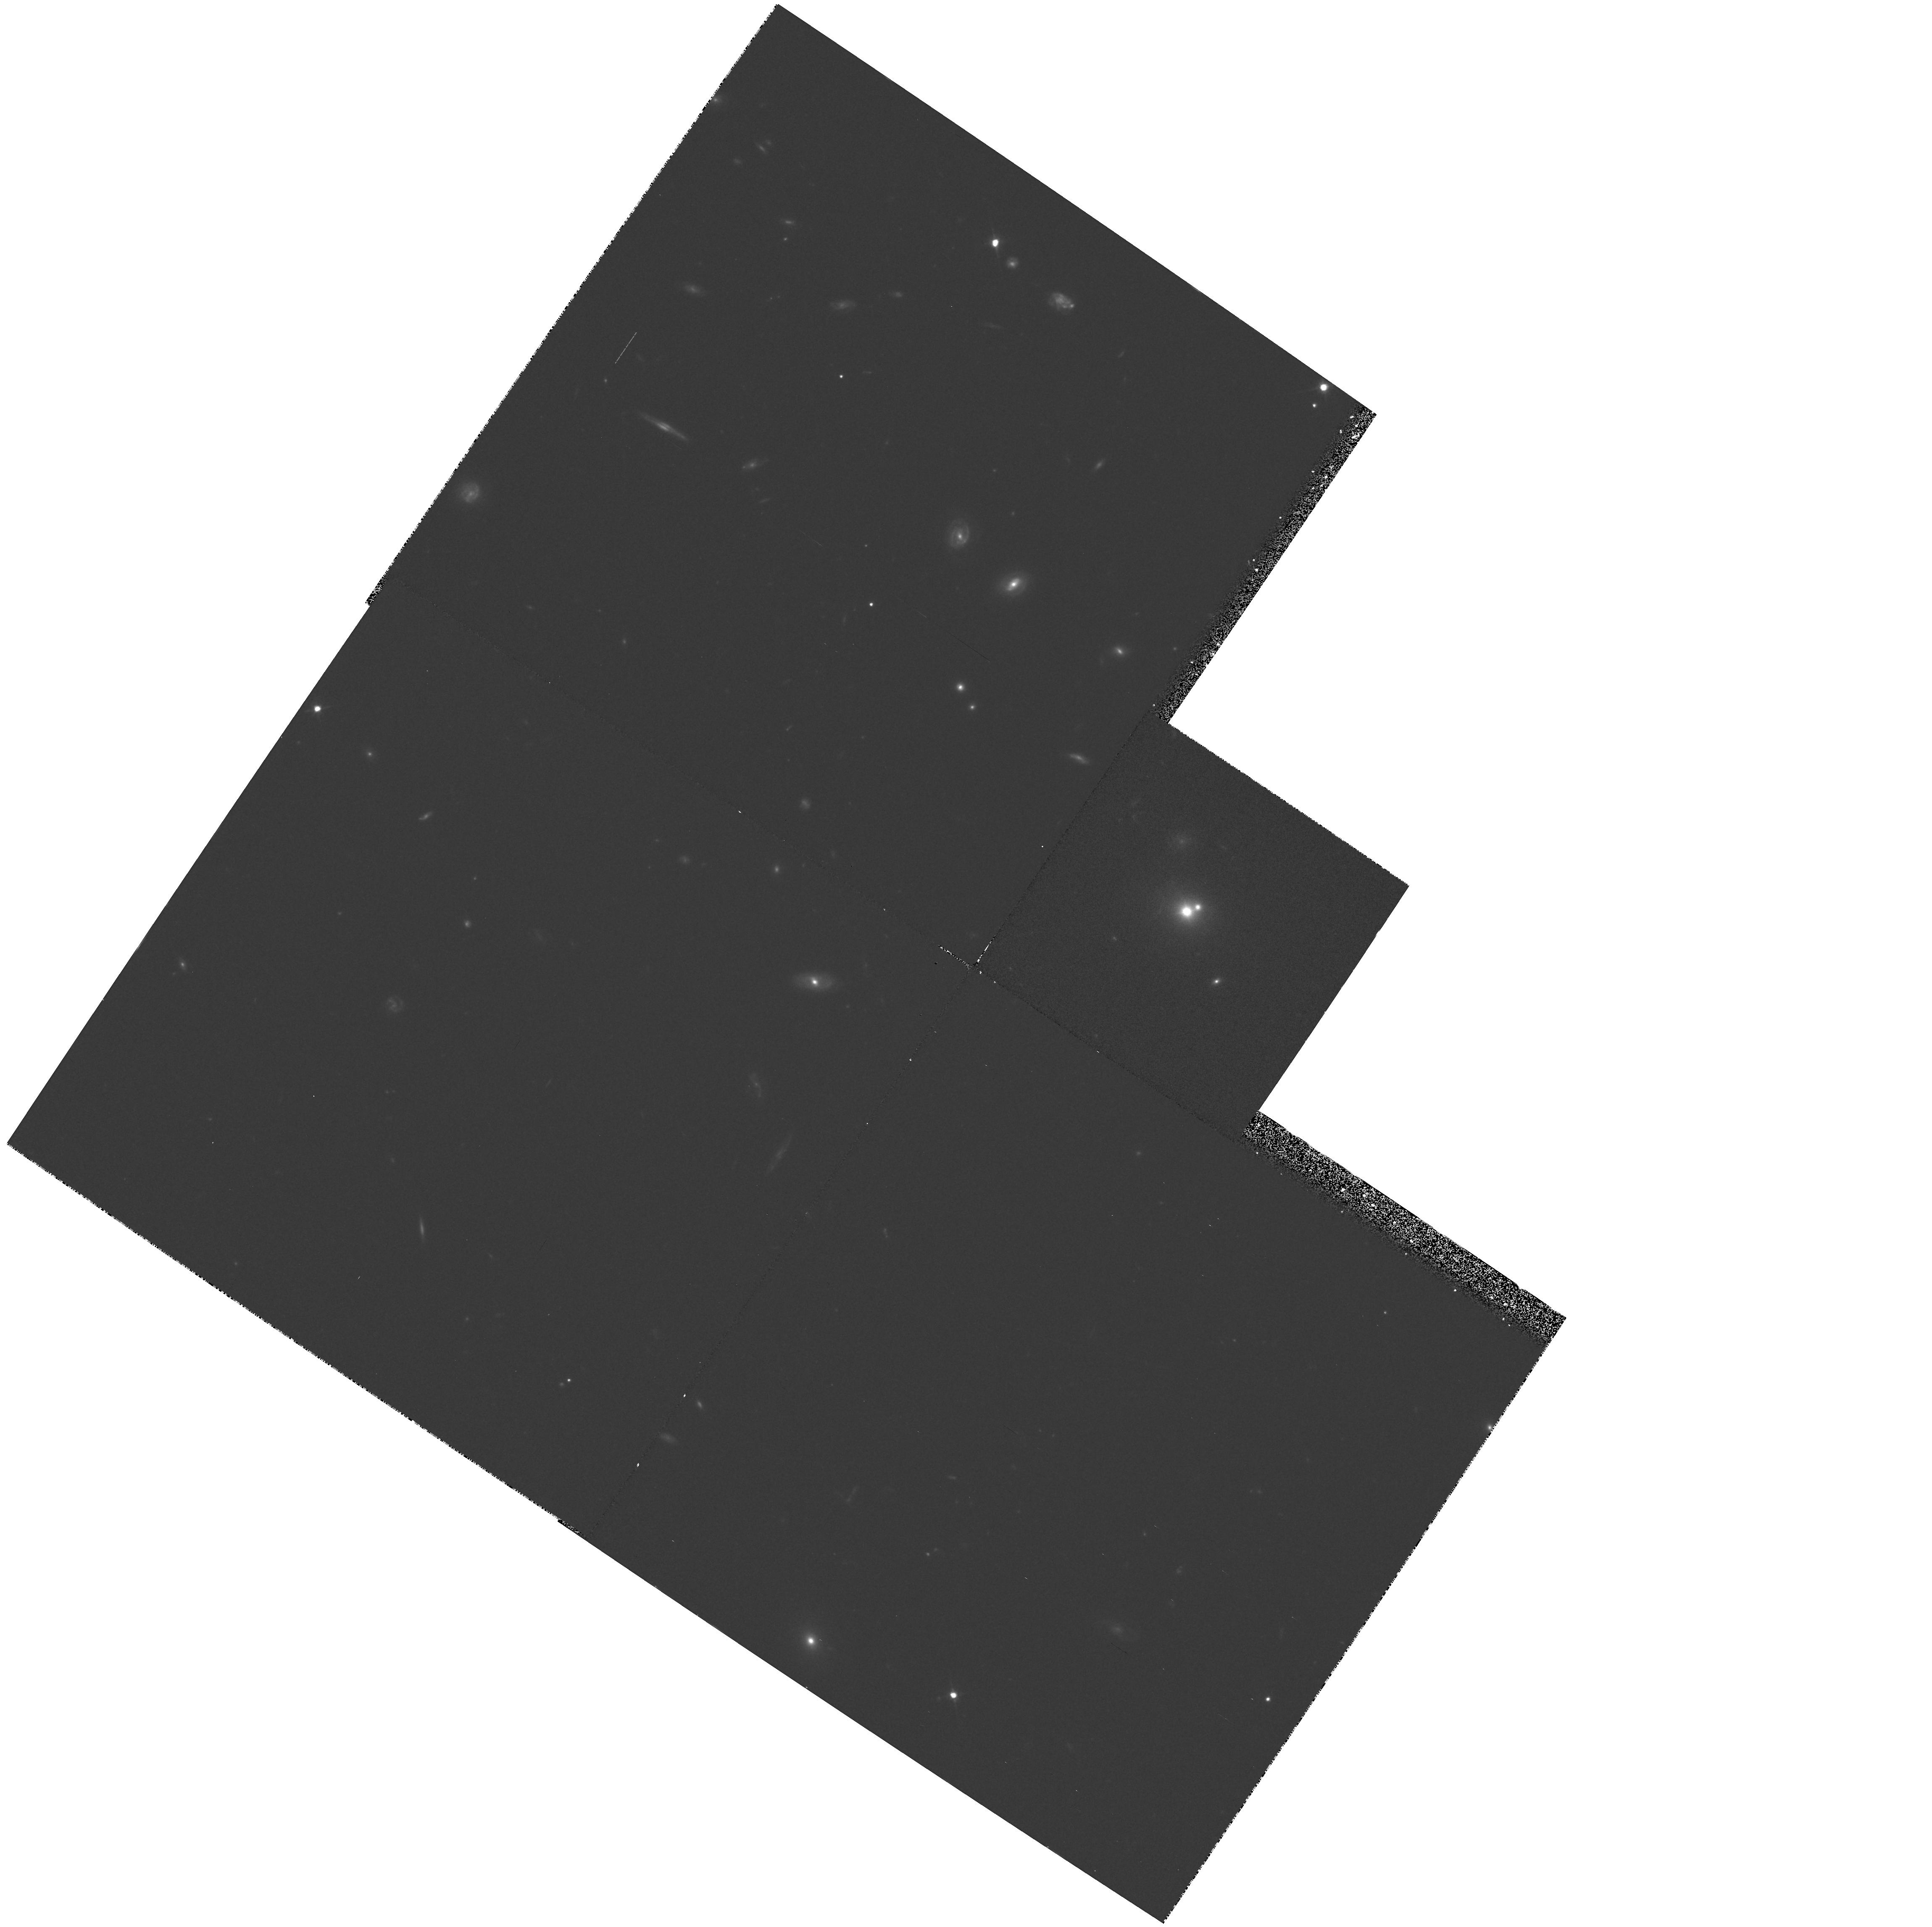
Target: PHL1093
Instrument: WFPC2/PC
Filter: F702W
Exposure: 30 min
Observation ID: hst_5143_01_wfpc2_pc_f702w_u2fs01

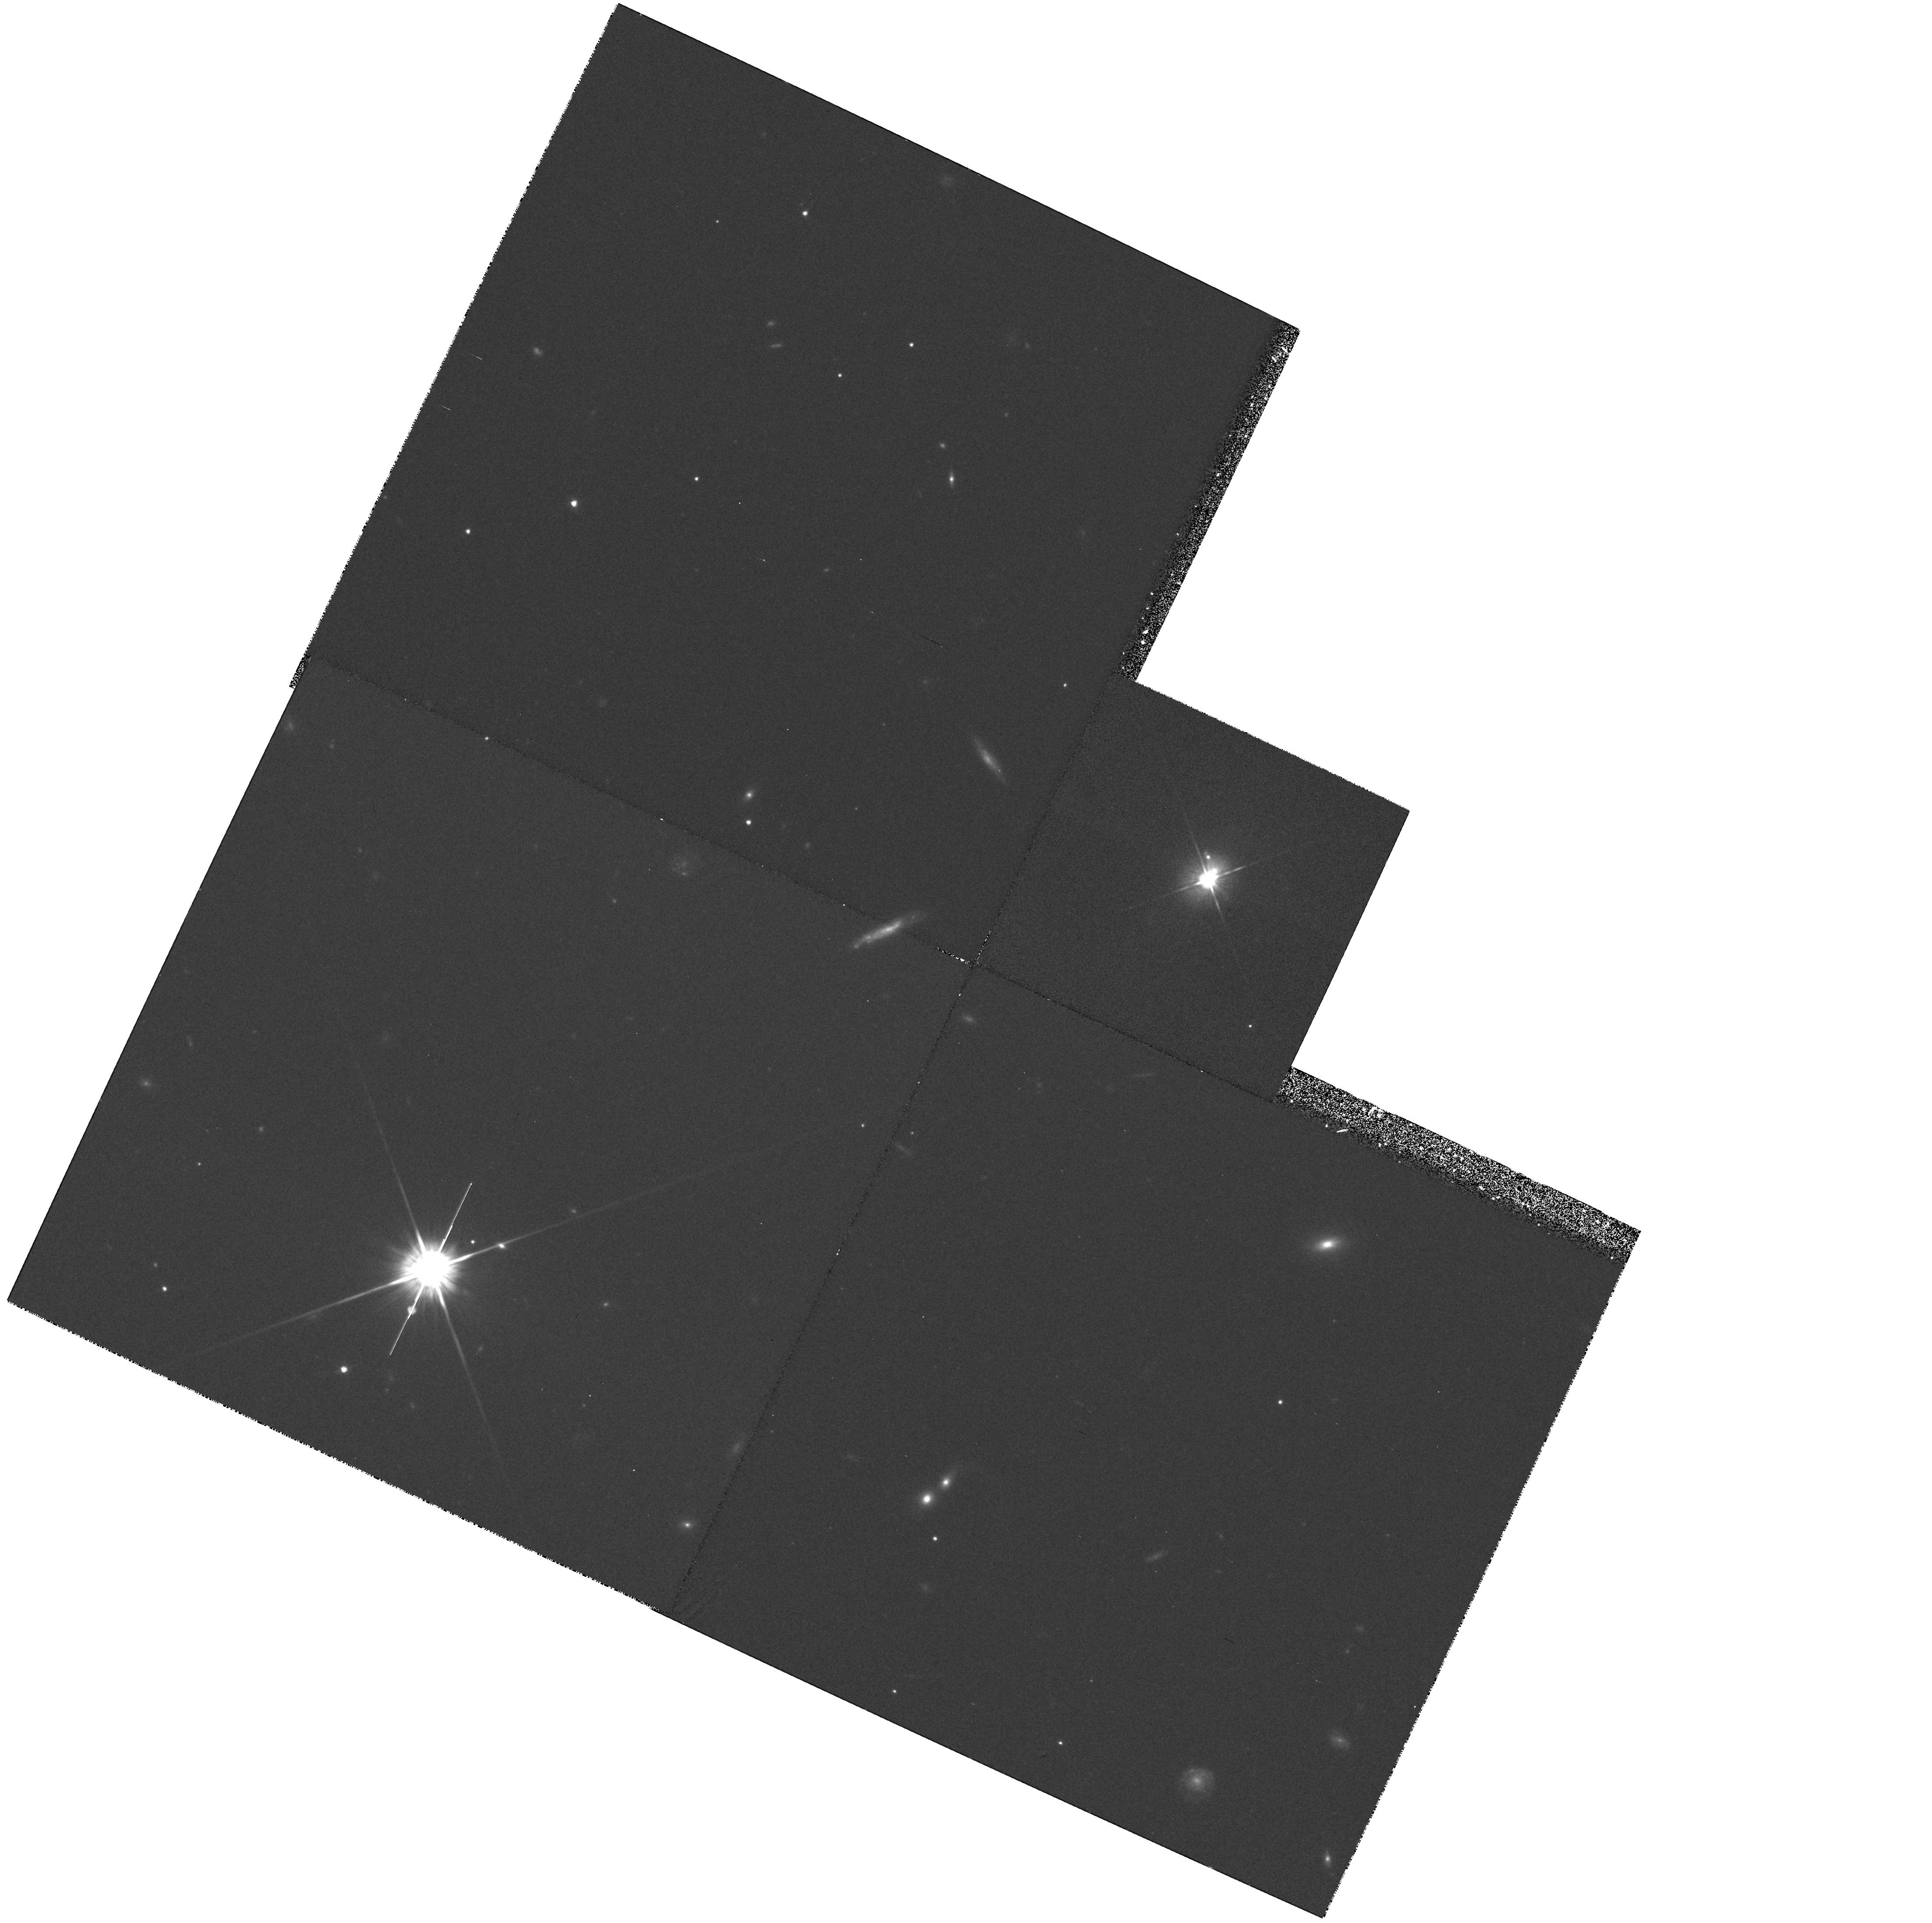
Target: PKS1302-102
Instrument: WFPC2/PC
Filter: F702W
Exposure: 30 min
Observation ID: hst_5143_08_wfpc2_pc_f702w_u2fs08

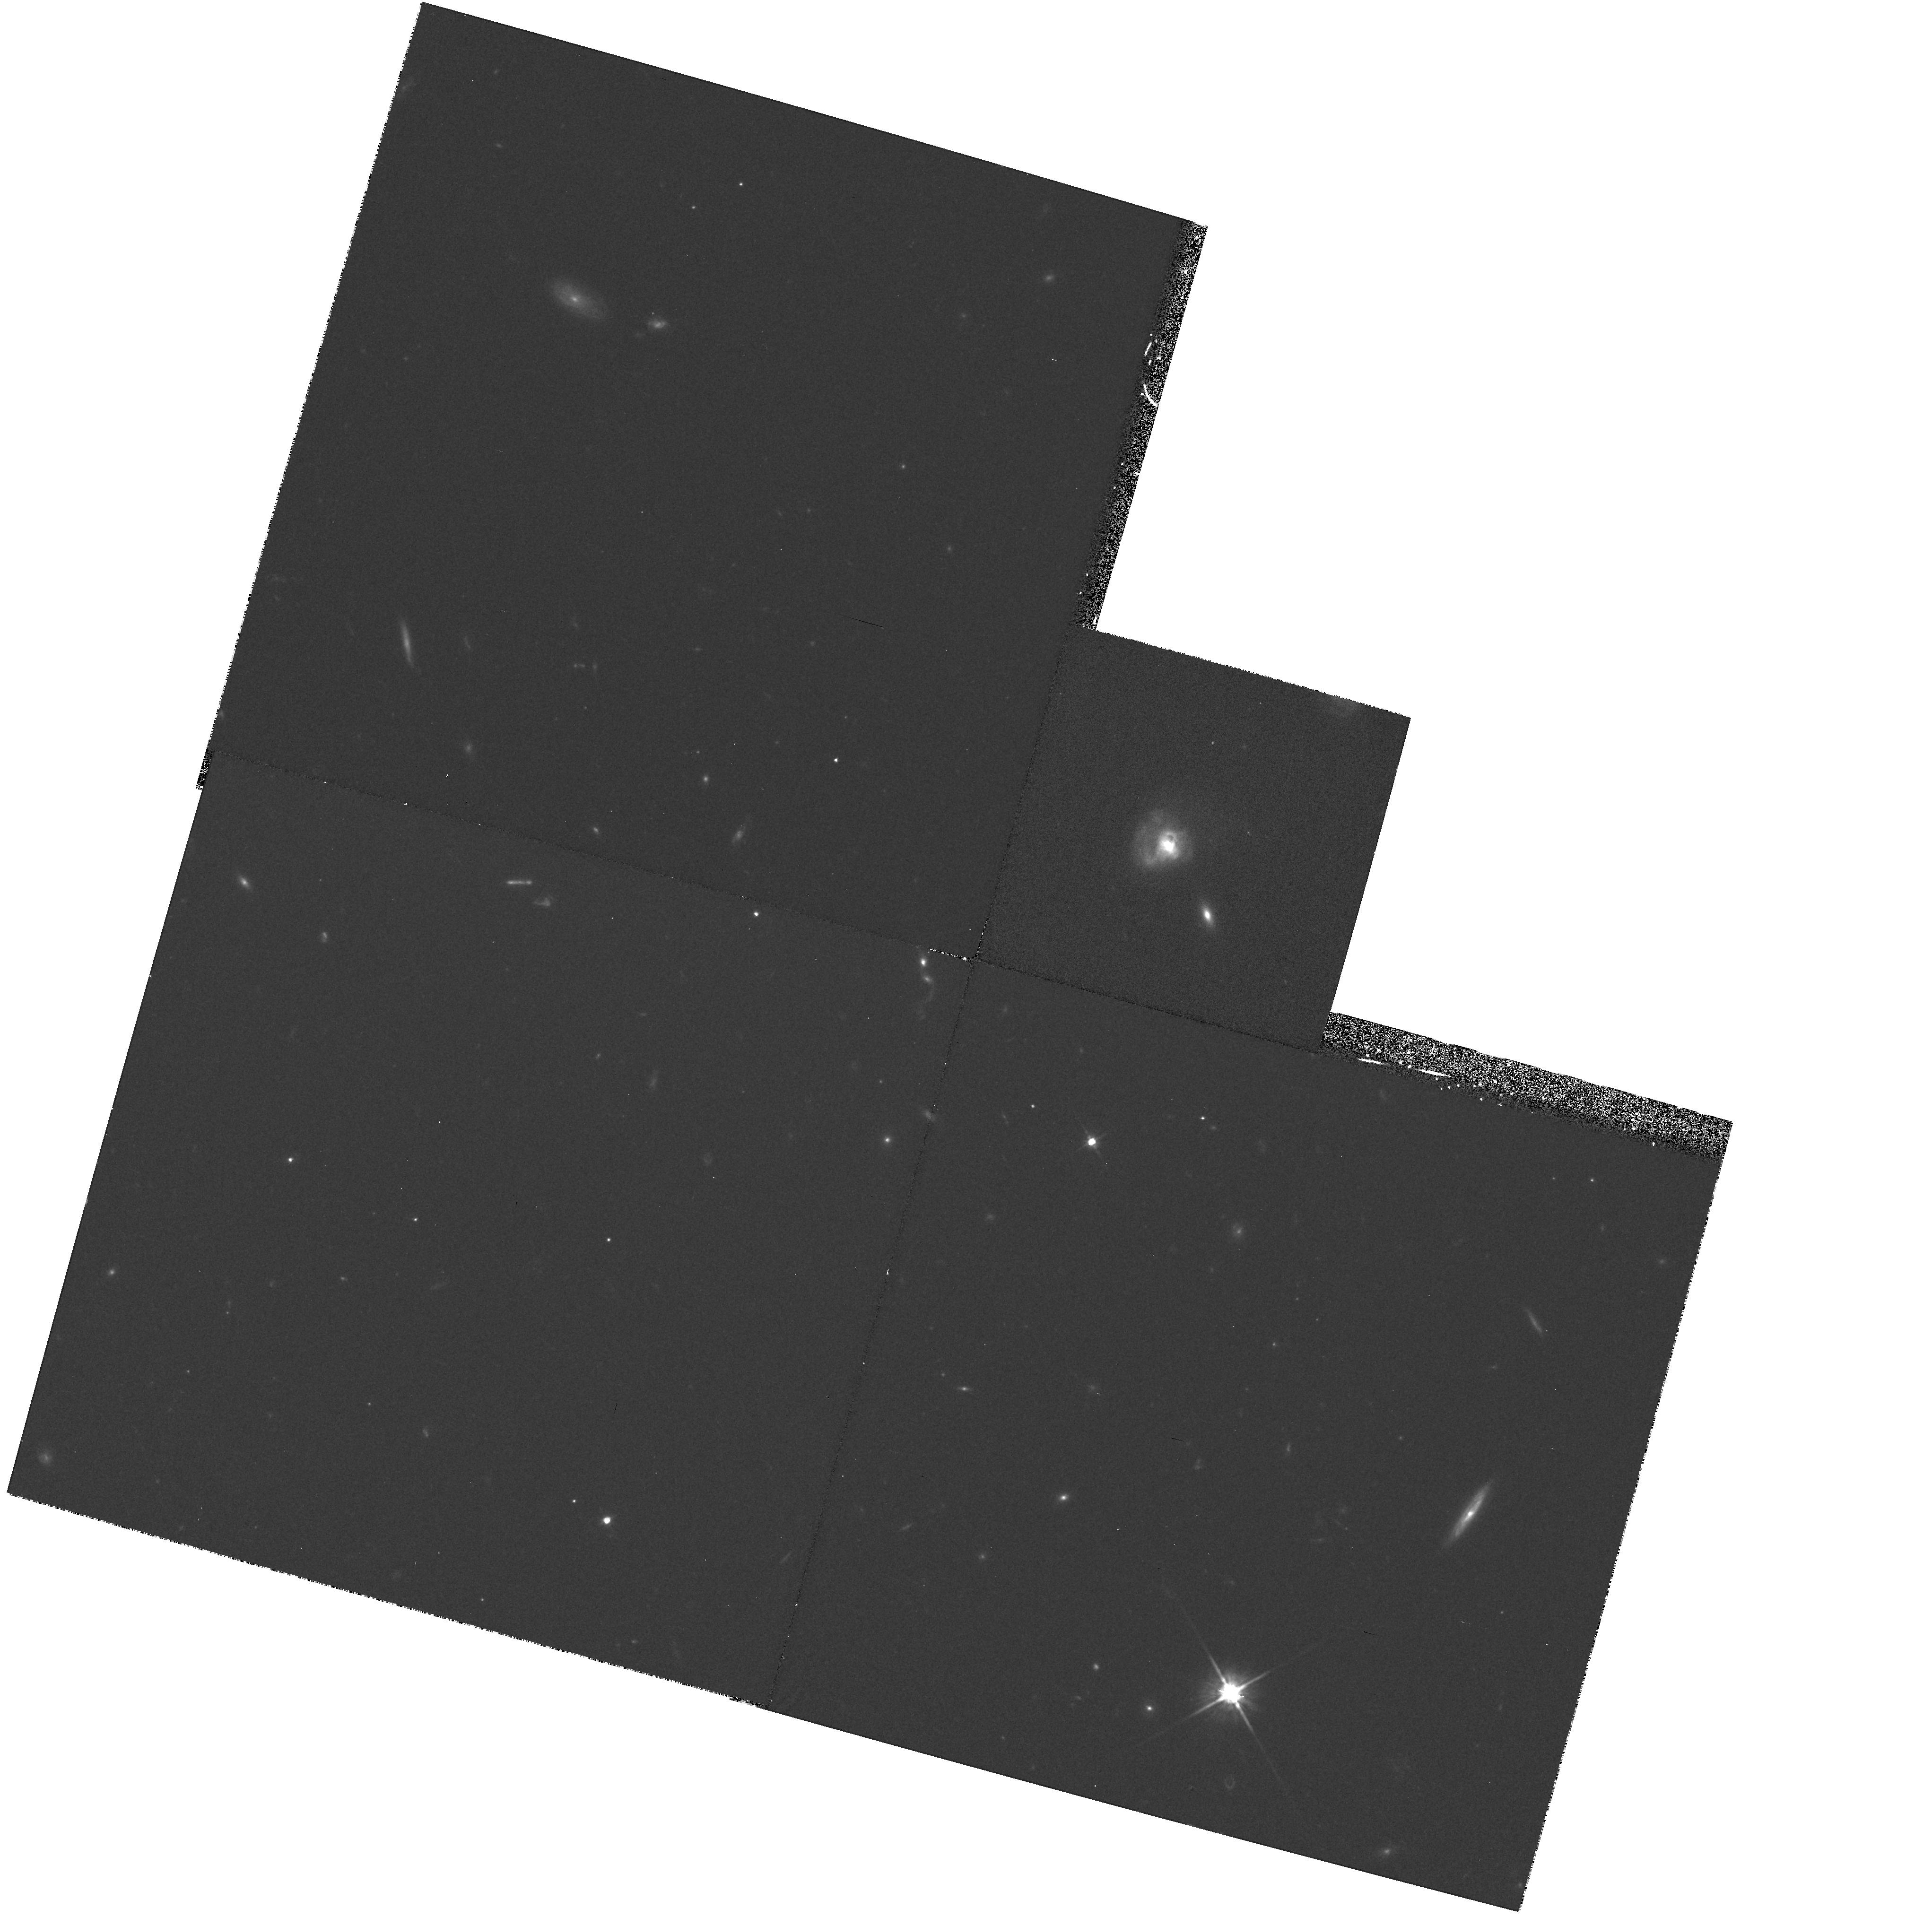
Target: I13218+0552
Instrument: WFPC2/PC
Filter: F702W
Exposure: 30 min
Observation ID: hst_5143_05_wfpc2_pc_f702w_u2fs05

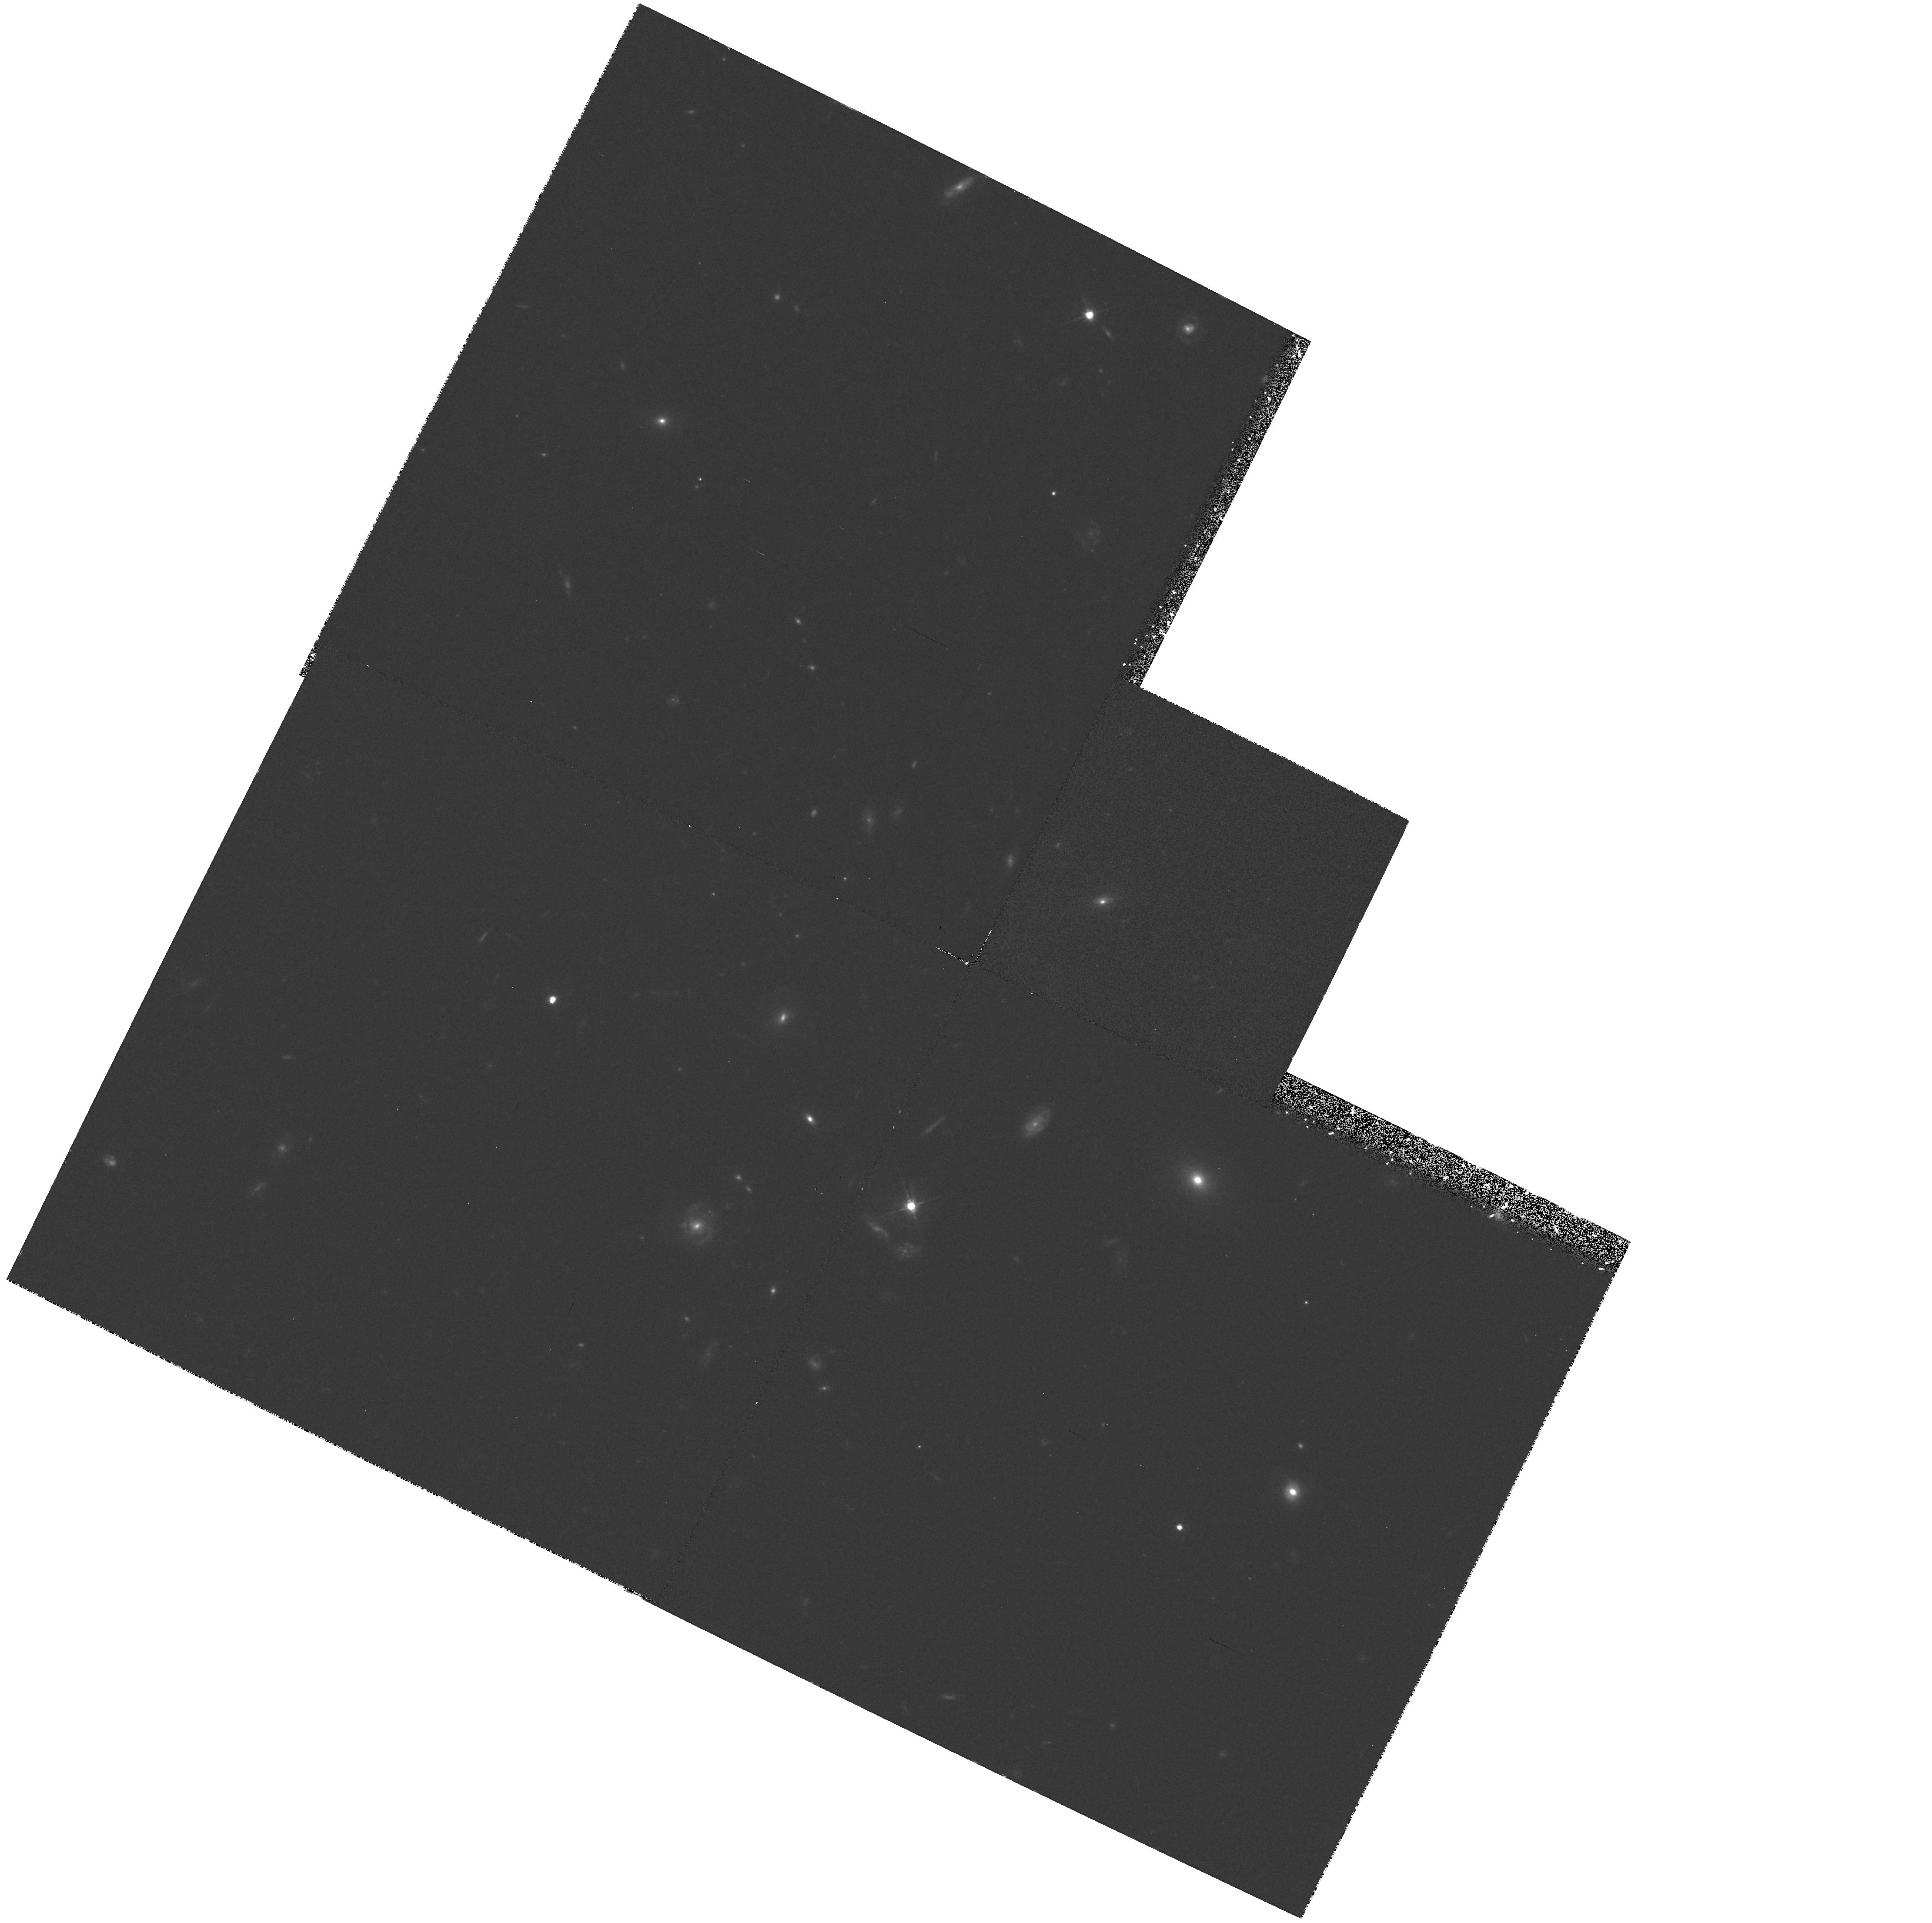
Target: Q0844+37
Instrument: WFPC2/PC
Filter: F702W
Exposure: 30 min
Observation ID: hst_5143_02_wfpc2_pc_f702w_u2fs02

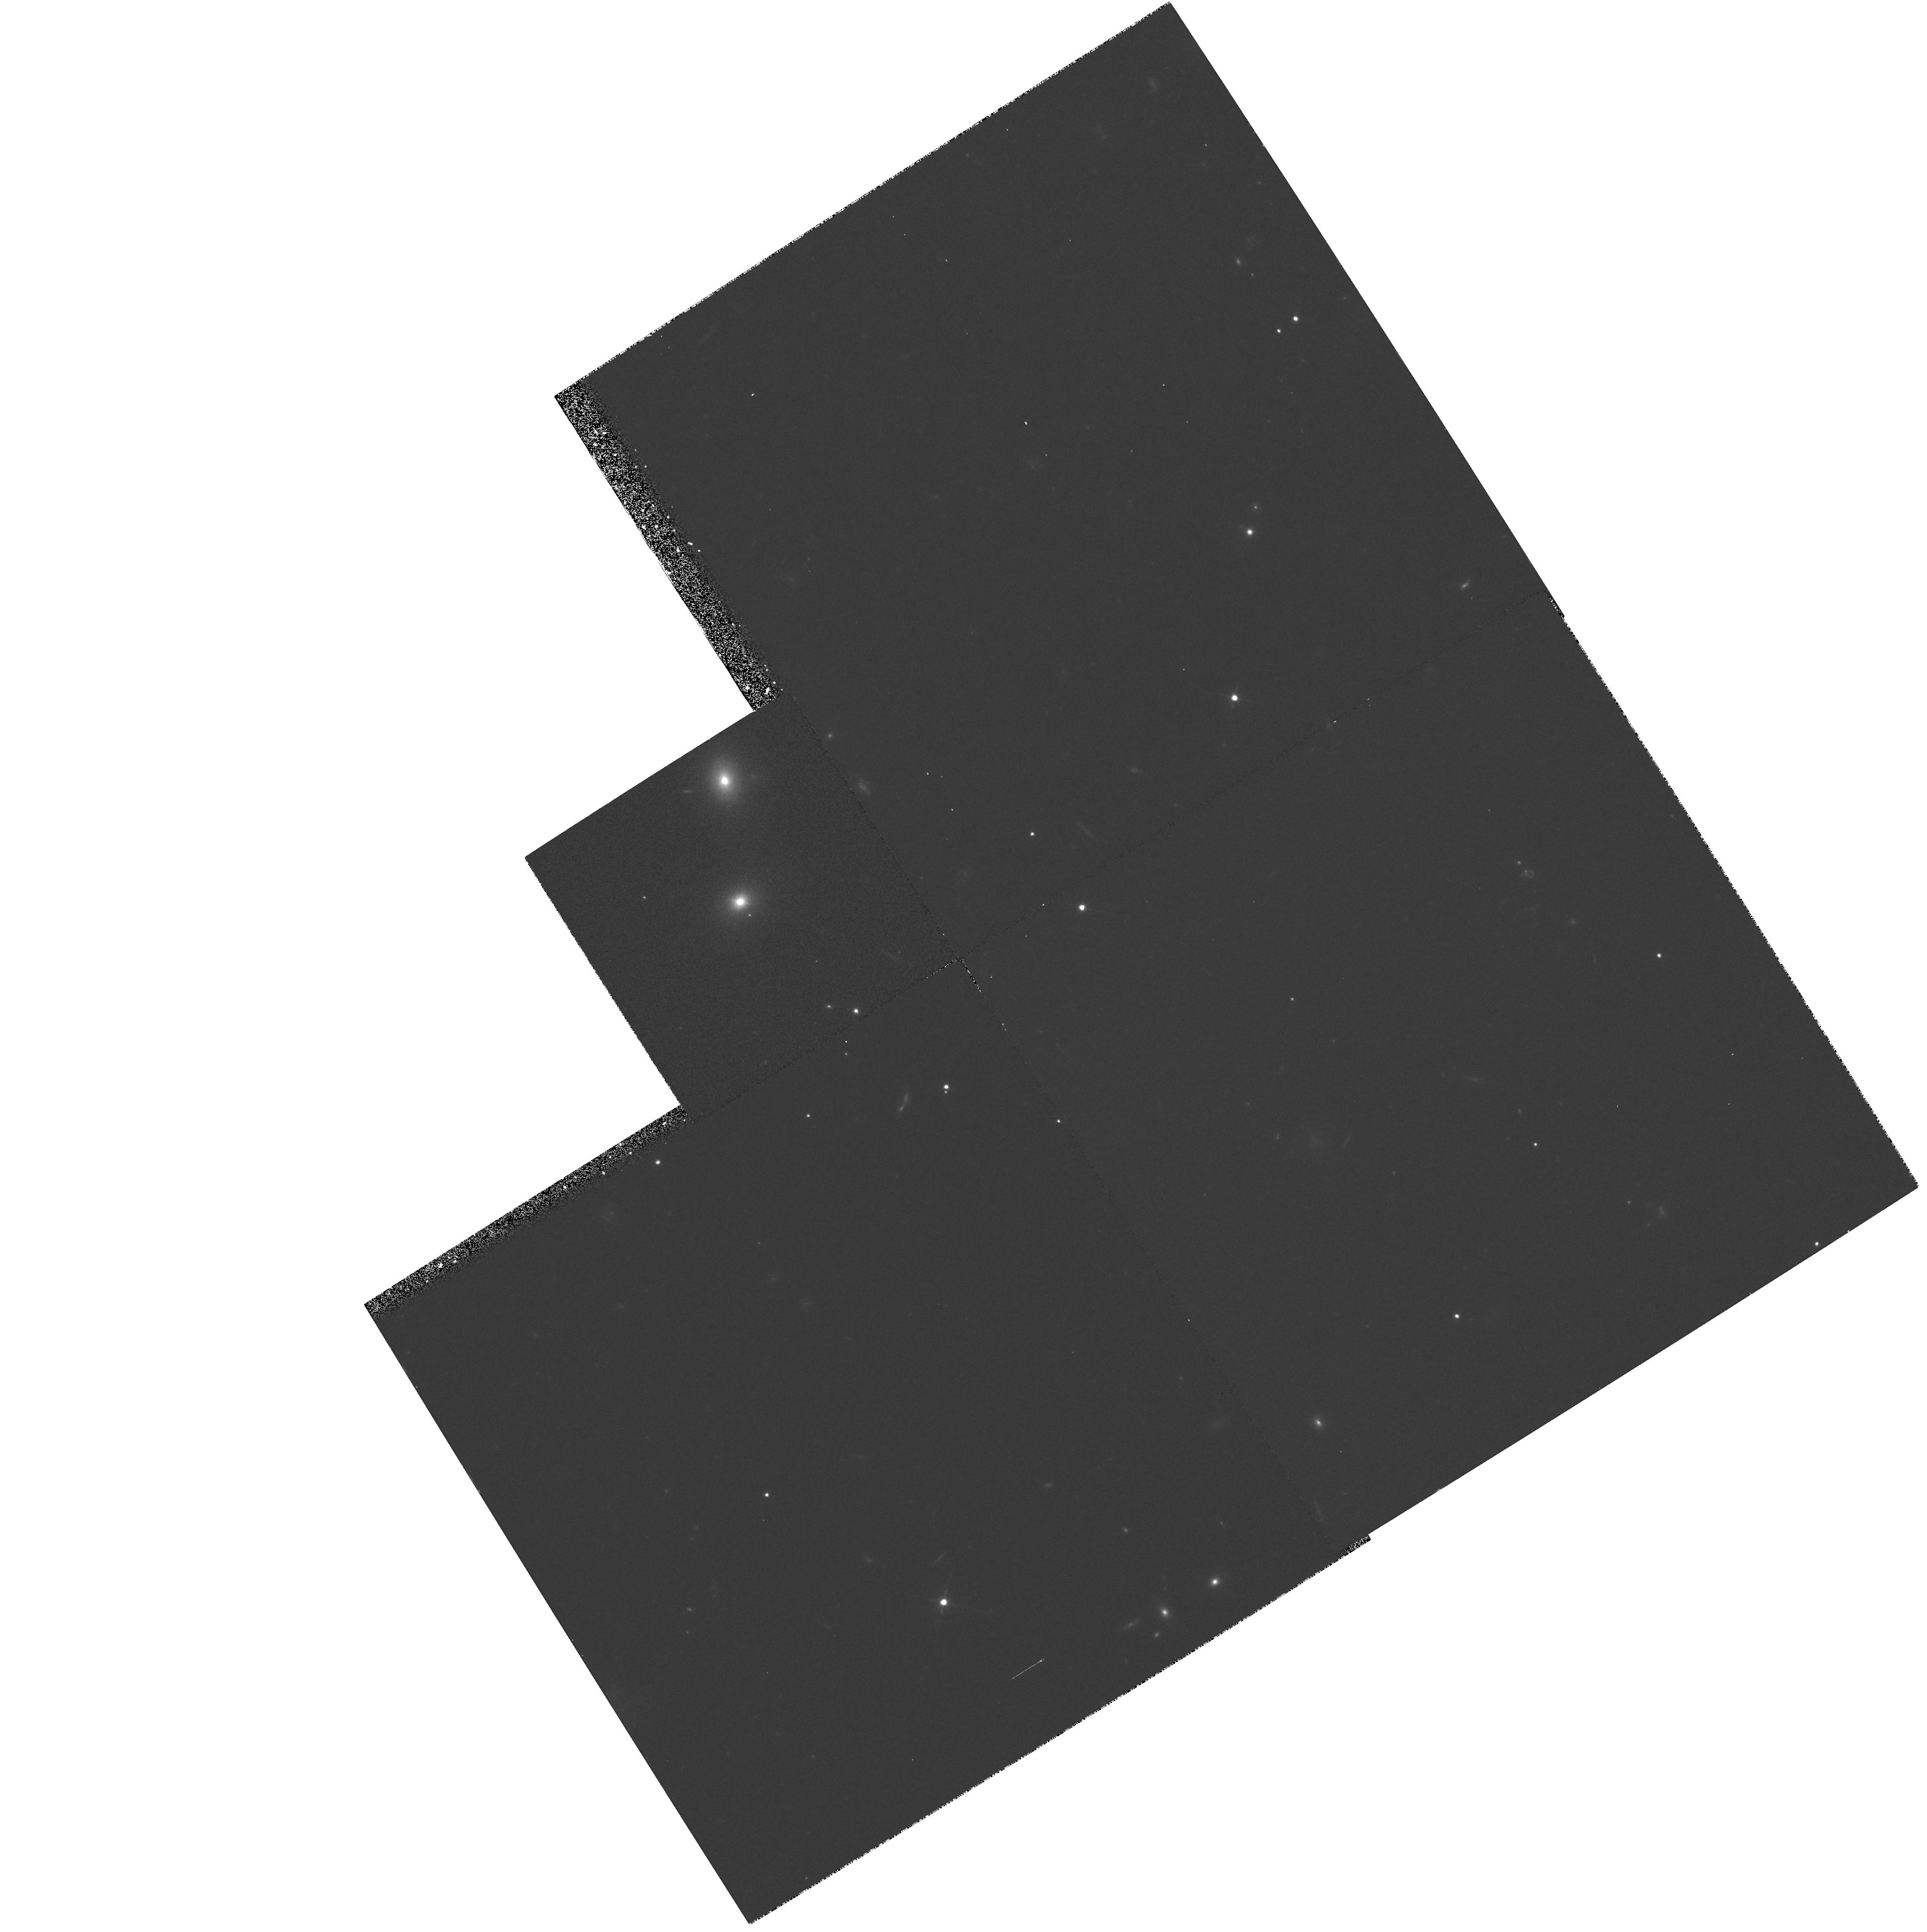
Target: Q2215-037
Instrument: WFPC2/PC
Filter: F702W
Exposure: 30 min
Observation ID: hst_5143_04_wfpc2_pc_f702w_u2fs04

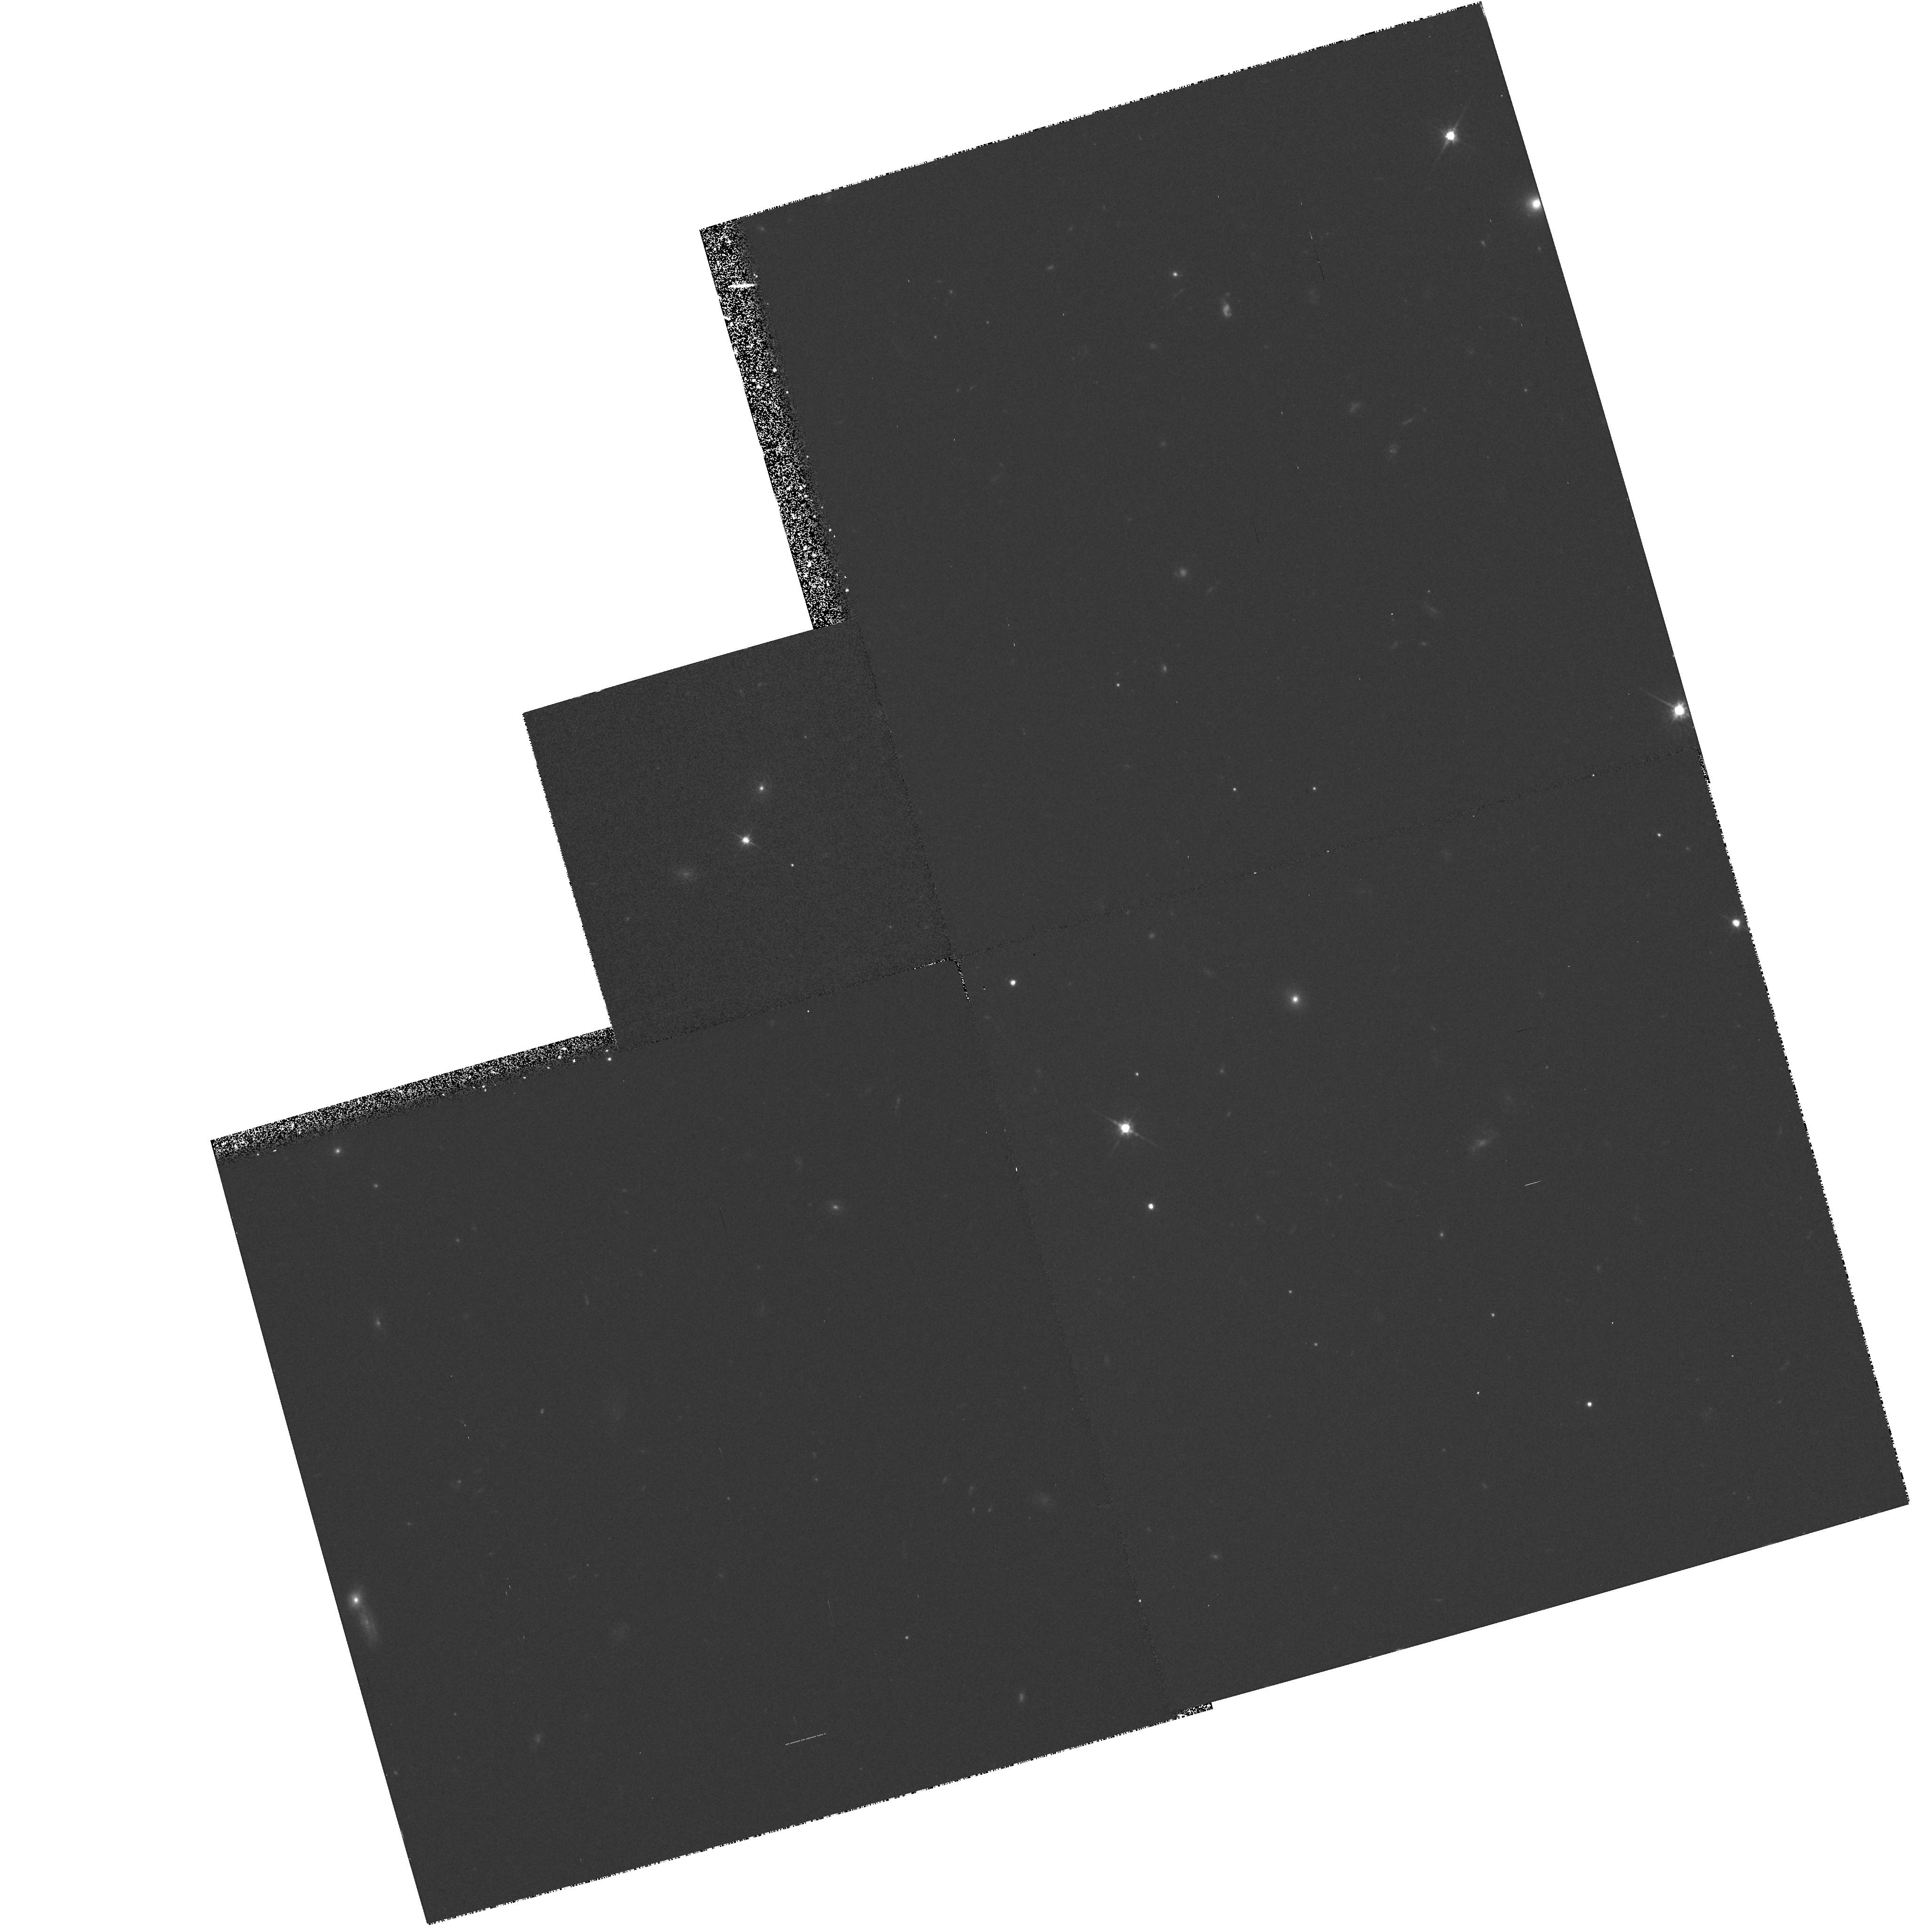
Target: Q2205-203
Instrument: WFPC2/PC
Filter: F702W
Exposure: 30 min
Observation ID: hst_5143_03_wfpc2_pc_f702w_u2fs03

OBSERVATIONS OF GALAXIES UNDERLYING QUASARS (PI: Macchetto, F. Duccio)

It is proposed to make observations of 12 low redshift QSO's to determine the nature, in particular the morphological type, of the underlying galaxies. PC observations of 1800 seconds should enable the luminosity profiles to be obtained to radii >10~kpc at S/N=10. High contrast structures with spatial sizes of >0.1 arcsec (such as spiral arms) should also be detected out to a similar radius. The sample includes optically--selected, radio--selected, X-ray selected and IR--selected objects in order to allow comparison between the hosts of each type. Such a project is not feasible from the ground due to atmospheric seeing which smears out the bright central QSO across the underlying galaxy image.